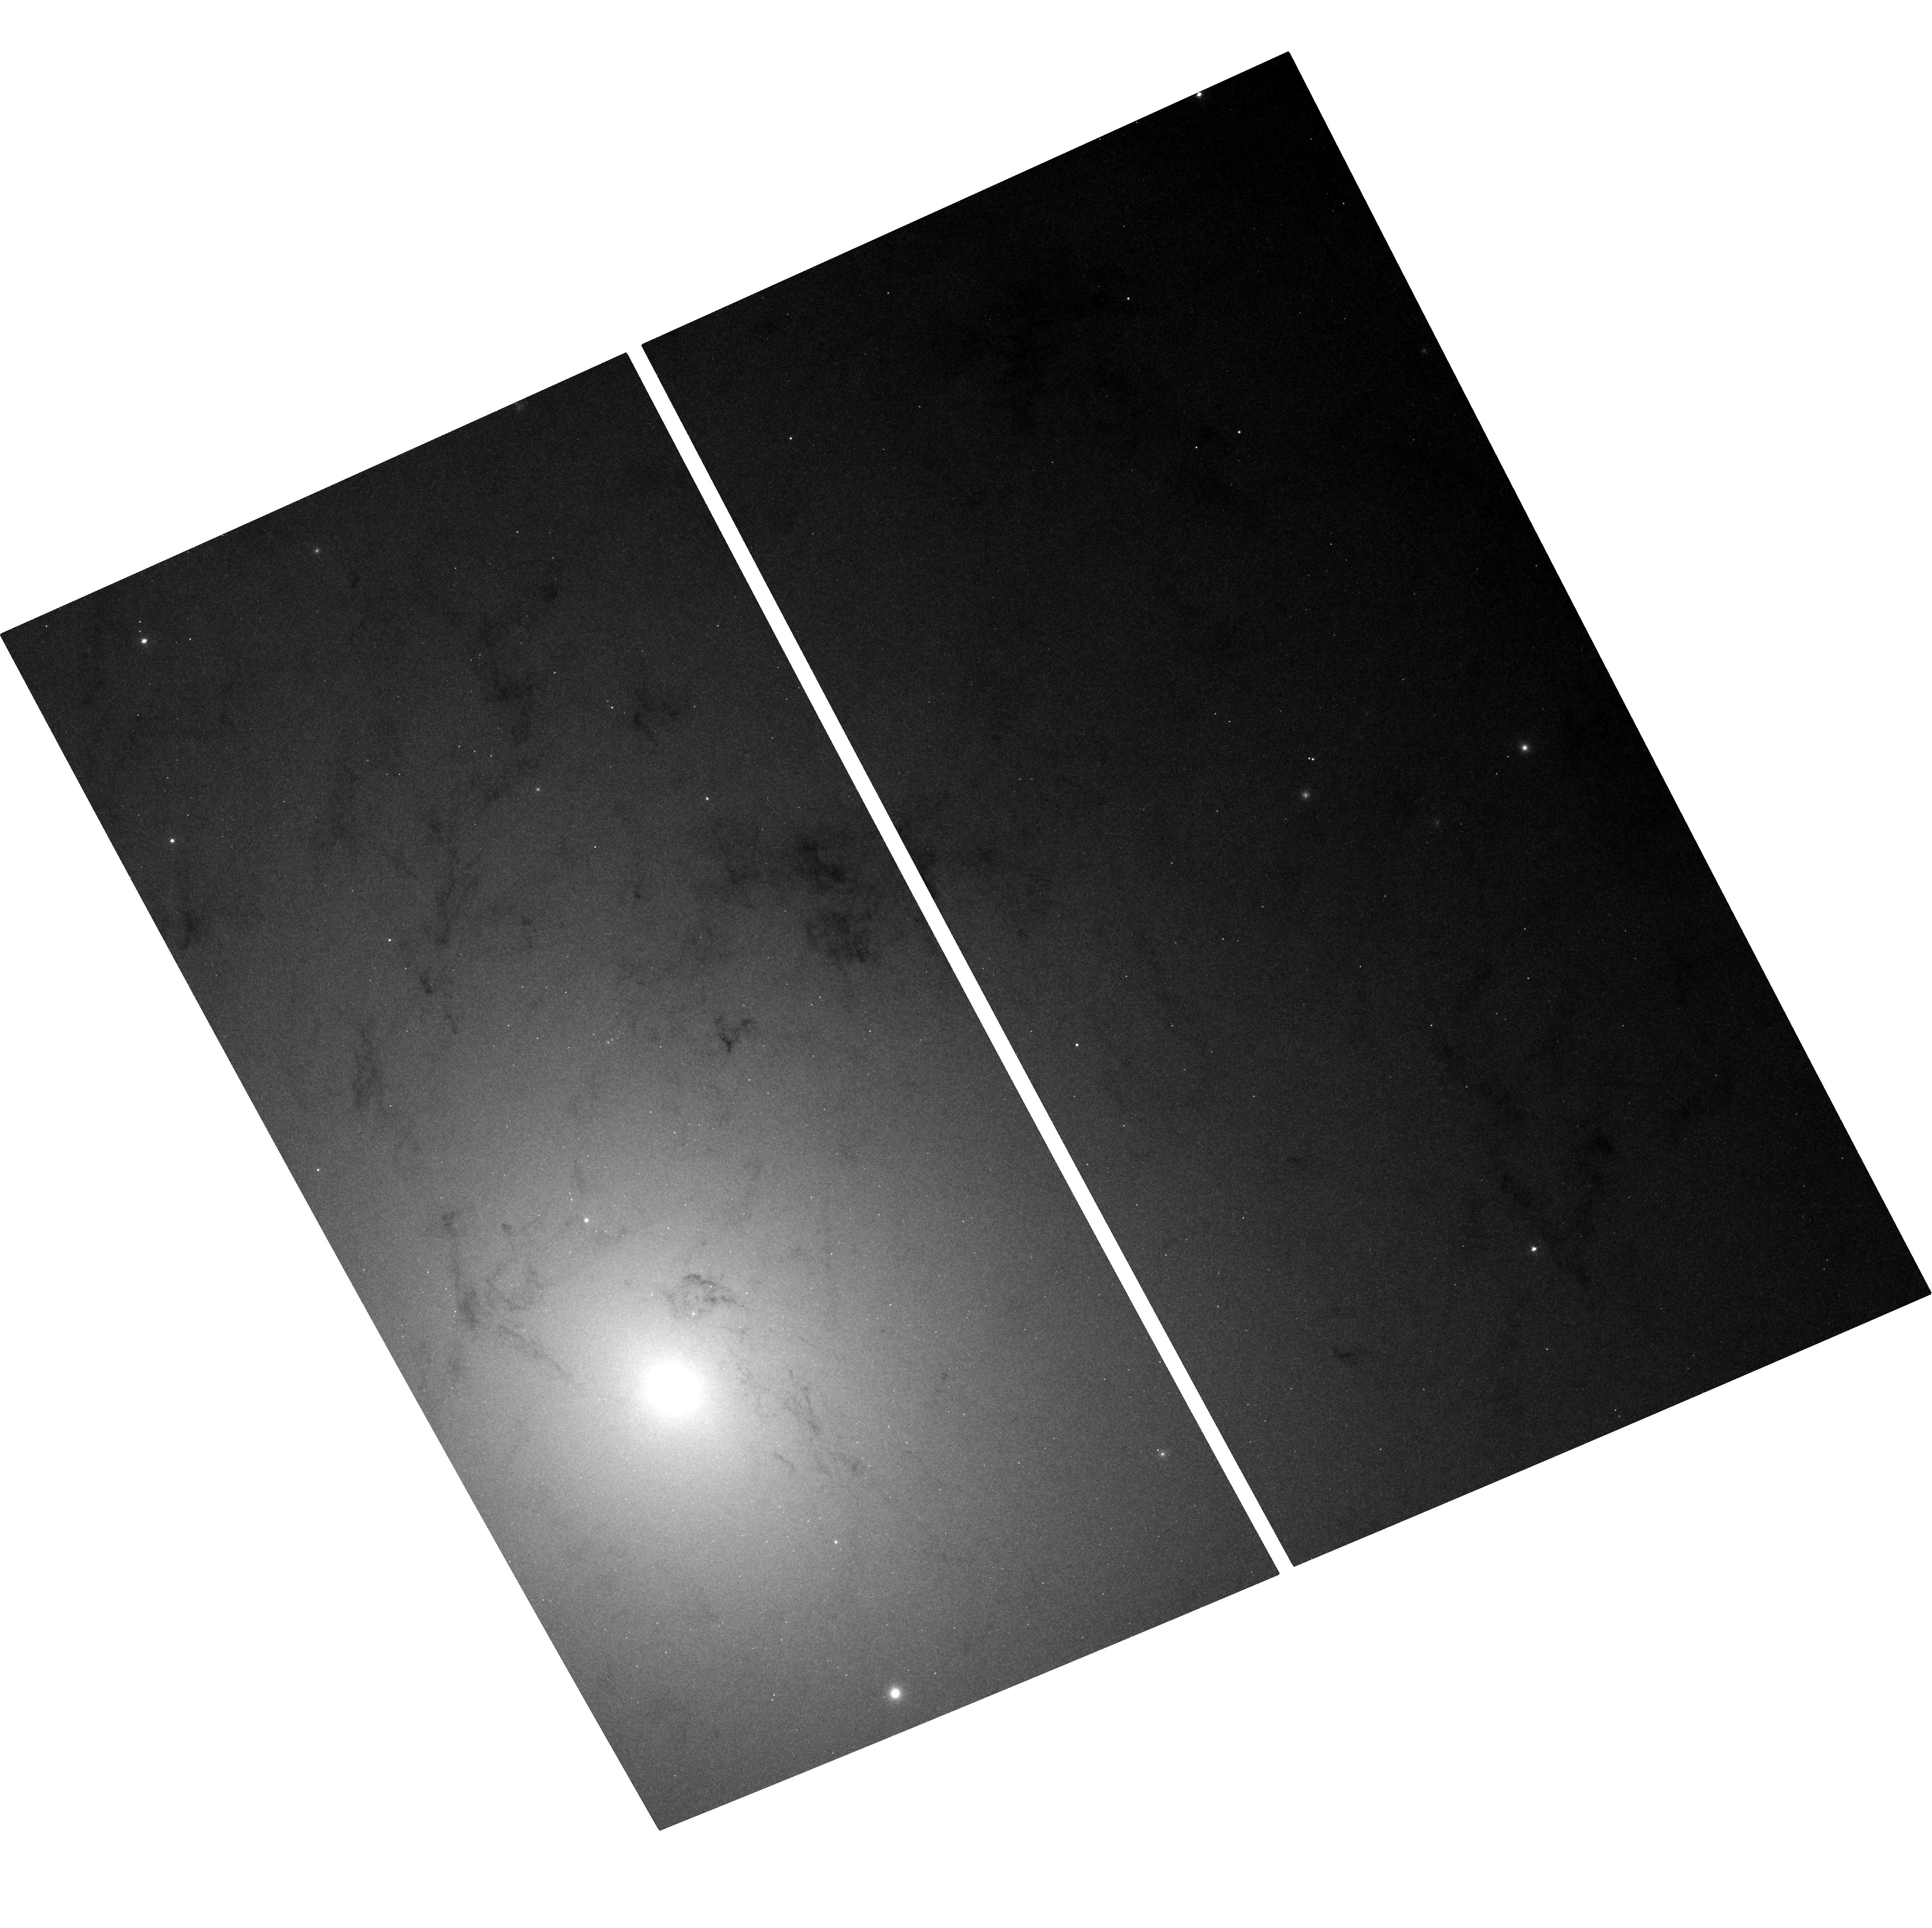
Target: M31-BH5-UPDATED. Instrument: ACS/WFC. Filter: F435W. Exposure: 37 min. Observation ID: hst_10006_09_acs_wfc_f435w_j8vp09

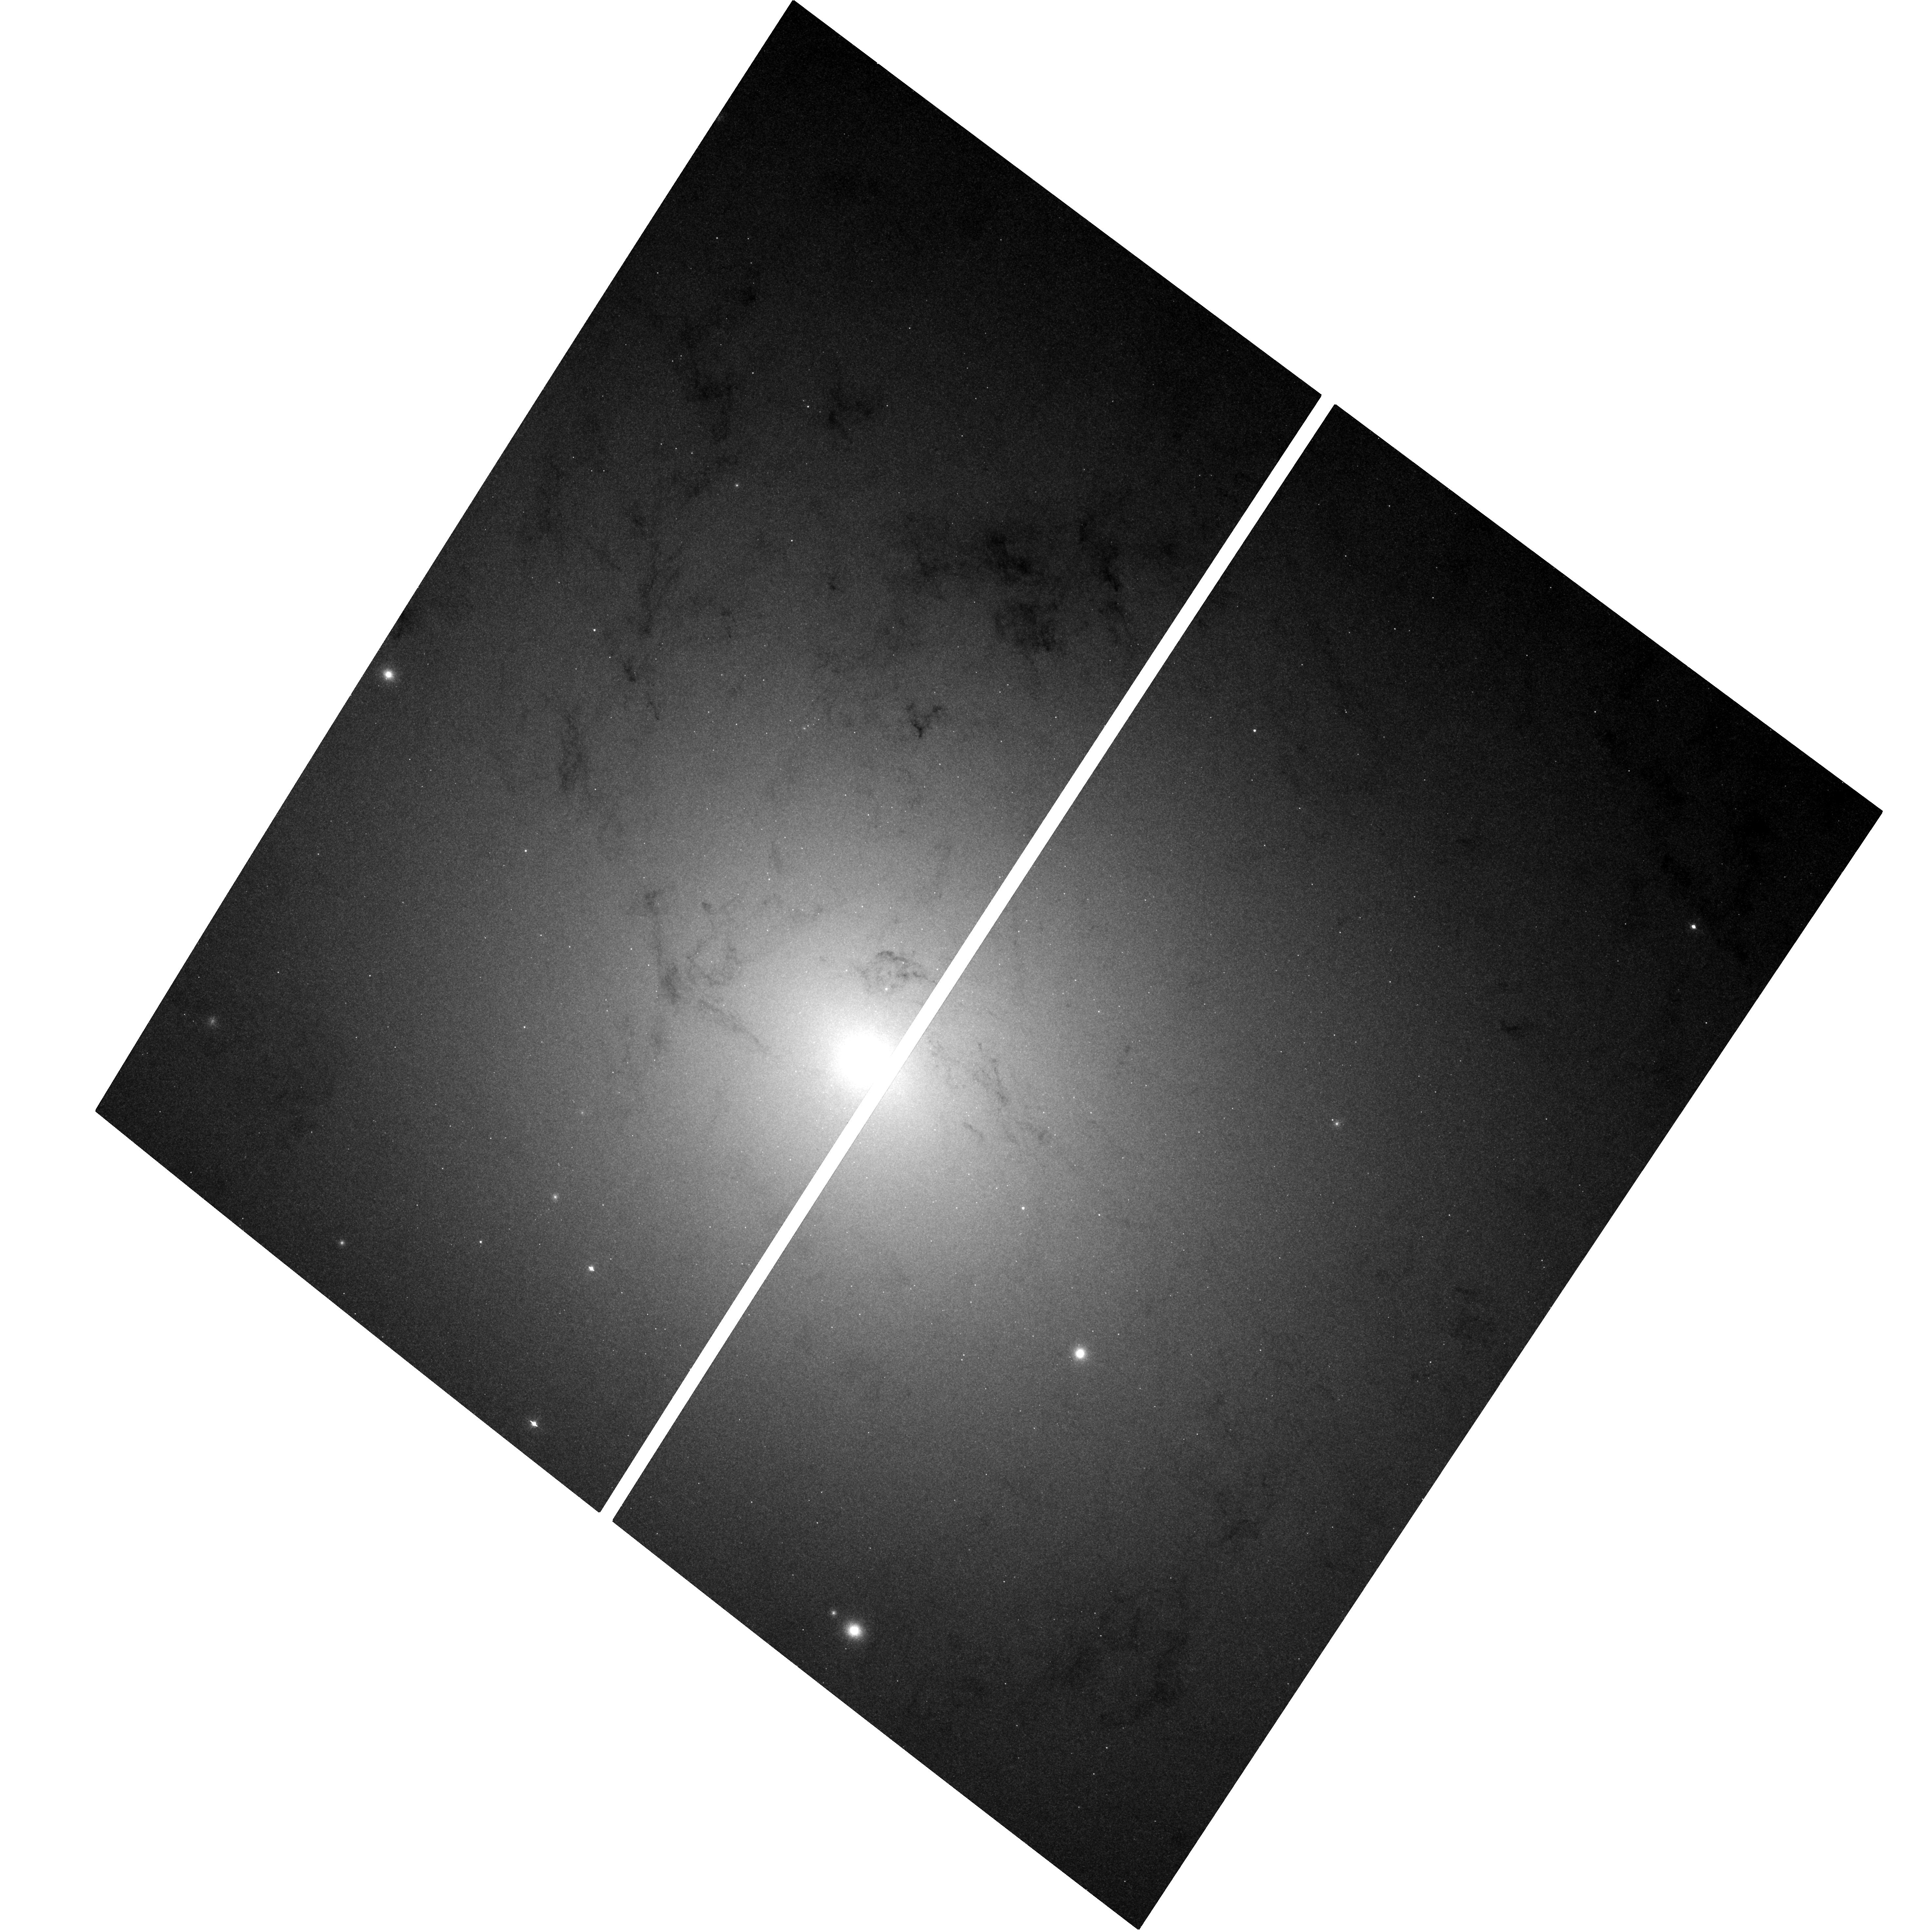
Target: M31-BH3. Instrument: ACS/WFC. Filter: F435W. Exposure: 37 min. Observation ID: hst_10006_03_acs_wfc_f435w_j8vp03

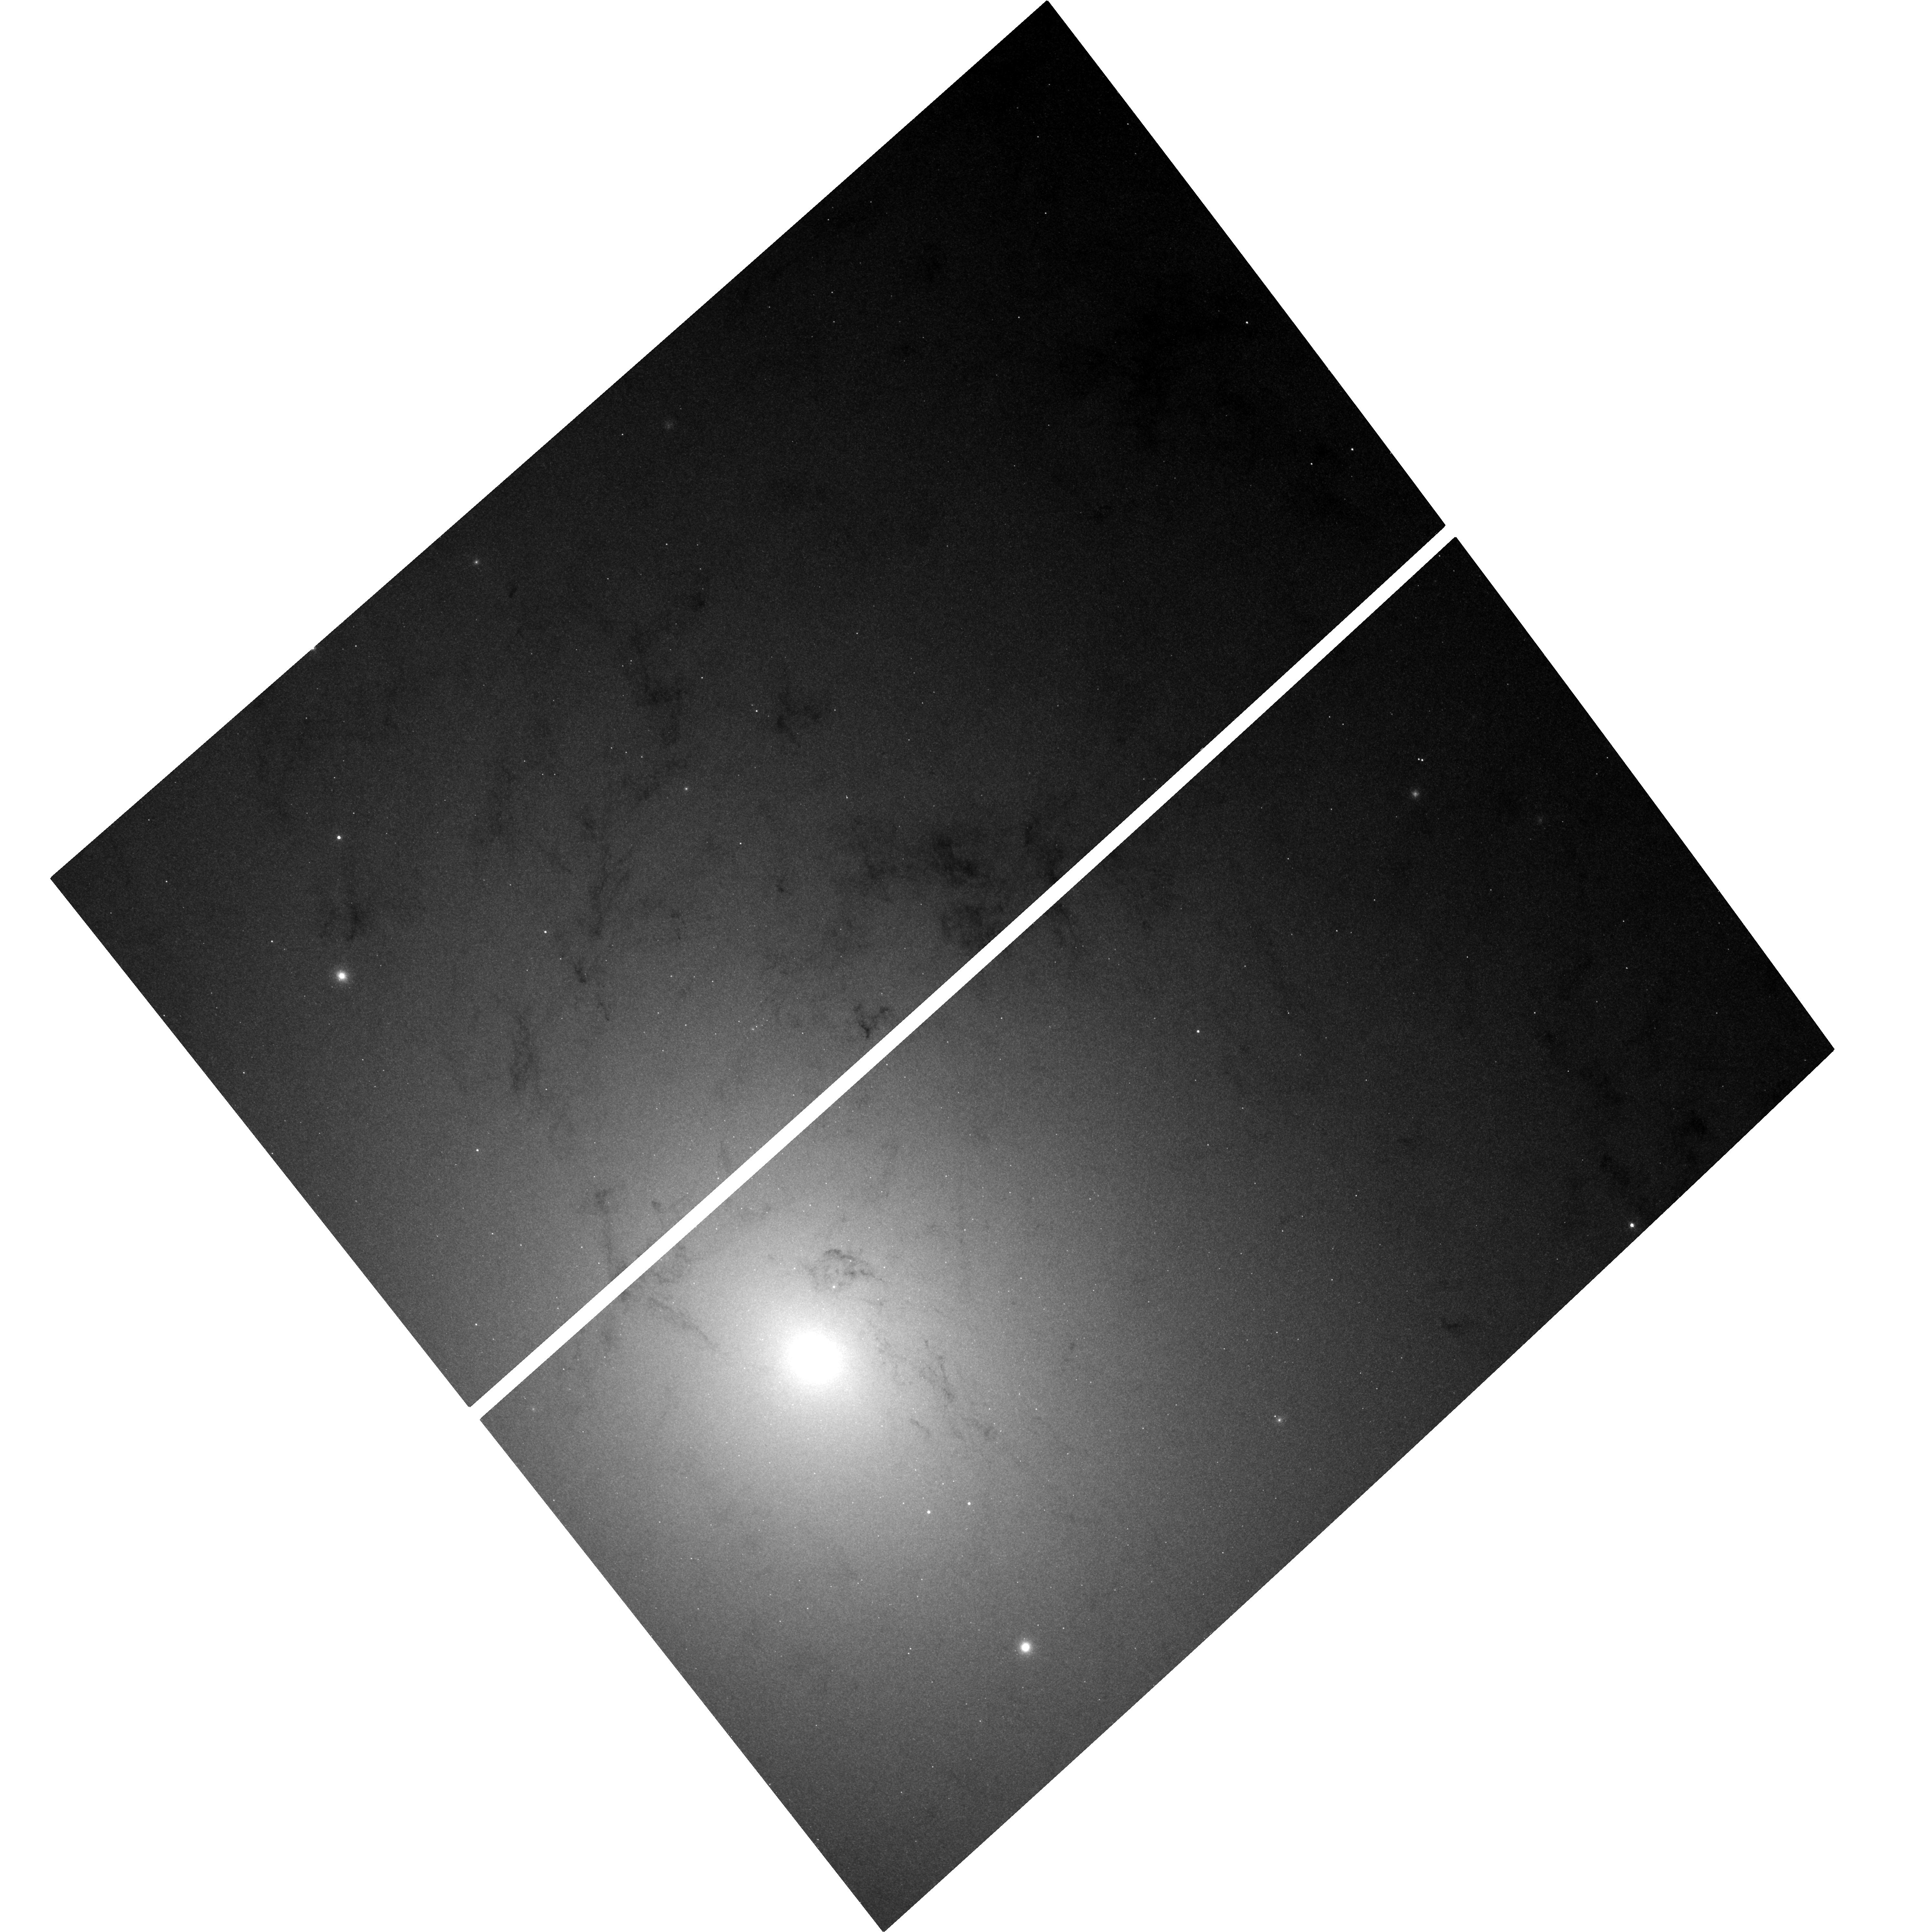
Target: M31-BH5. Instrument: ACS/WFC. Filter: F435W. Exposure: 37 min. Observation ID: hst_10006_05_acs_wfc_f435w_j8vp05

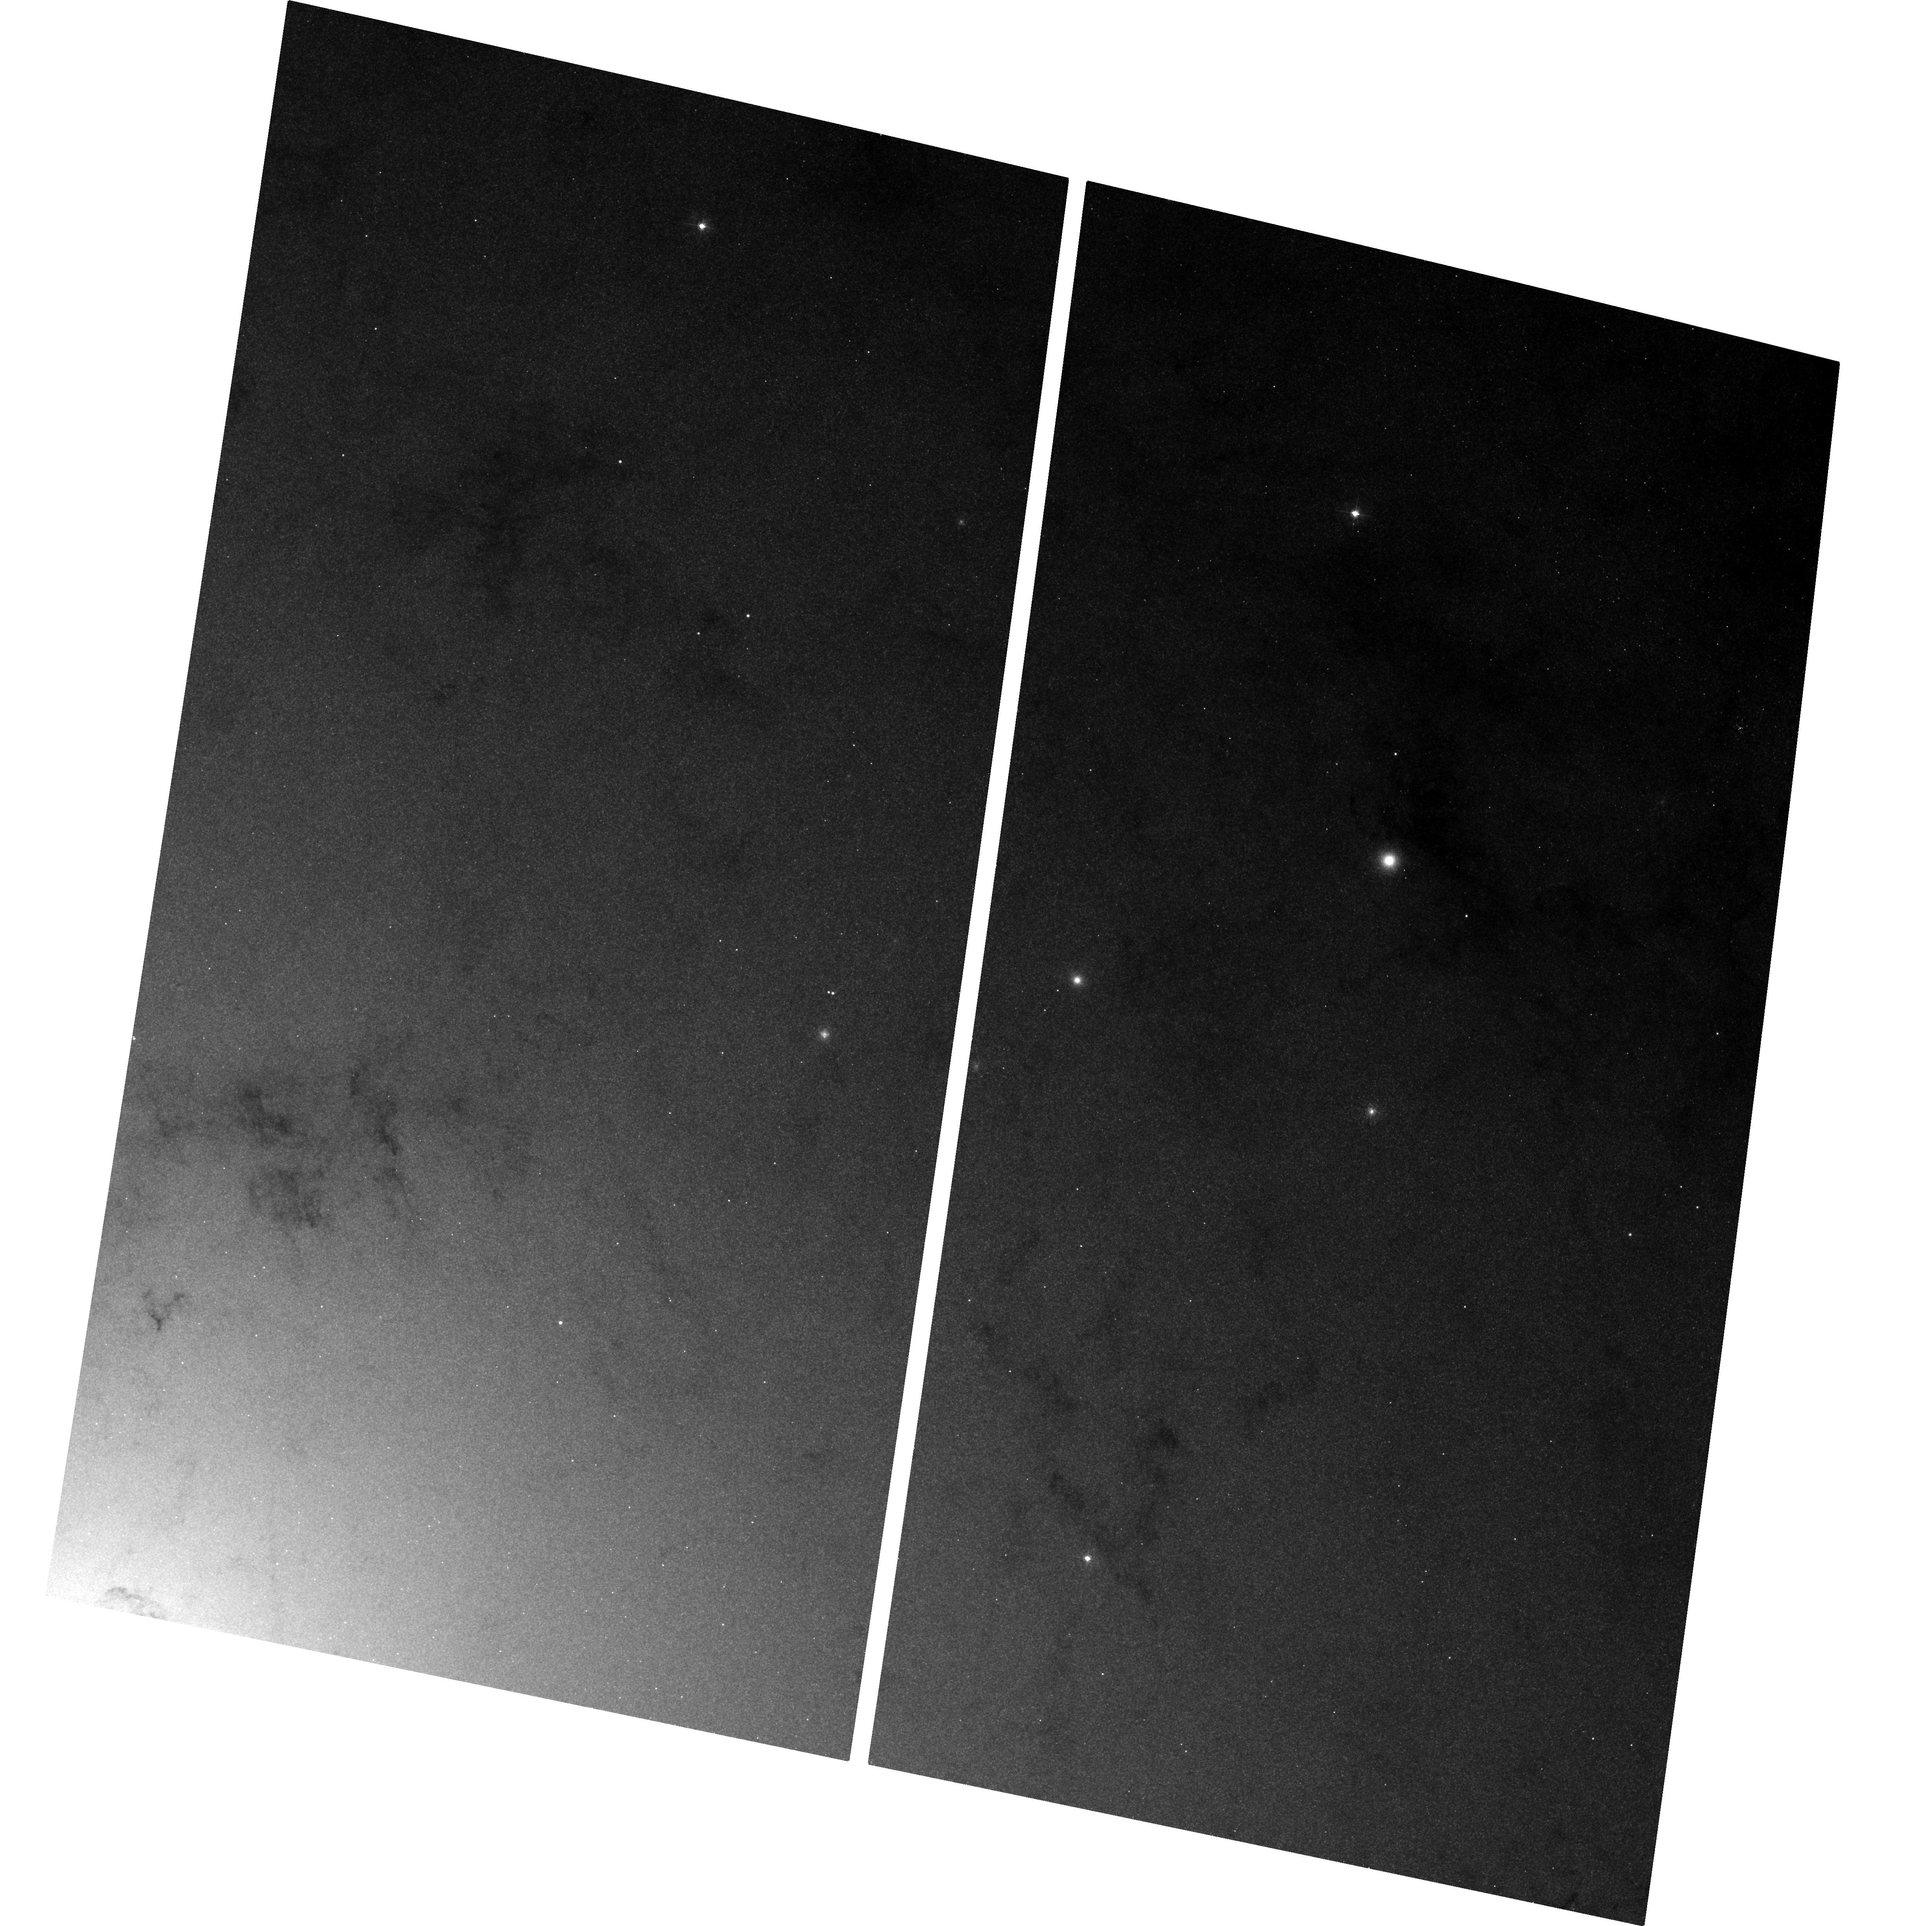
Target: M31-BH4. Instrument: ACS/WFC. Filter: F435W. Exposure: 37 min. Observation ID: hst_10006_04_acs_wfc_f435w_j8vp04

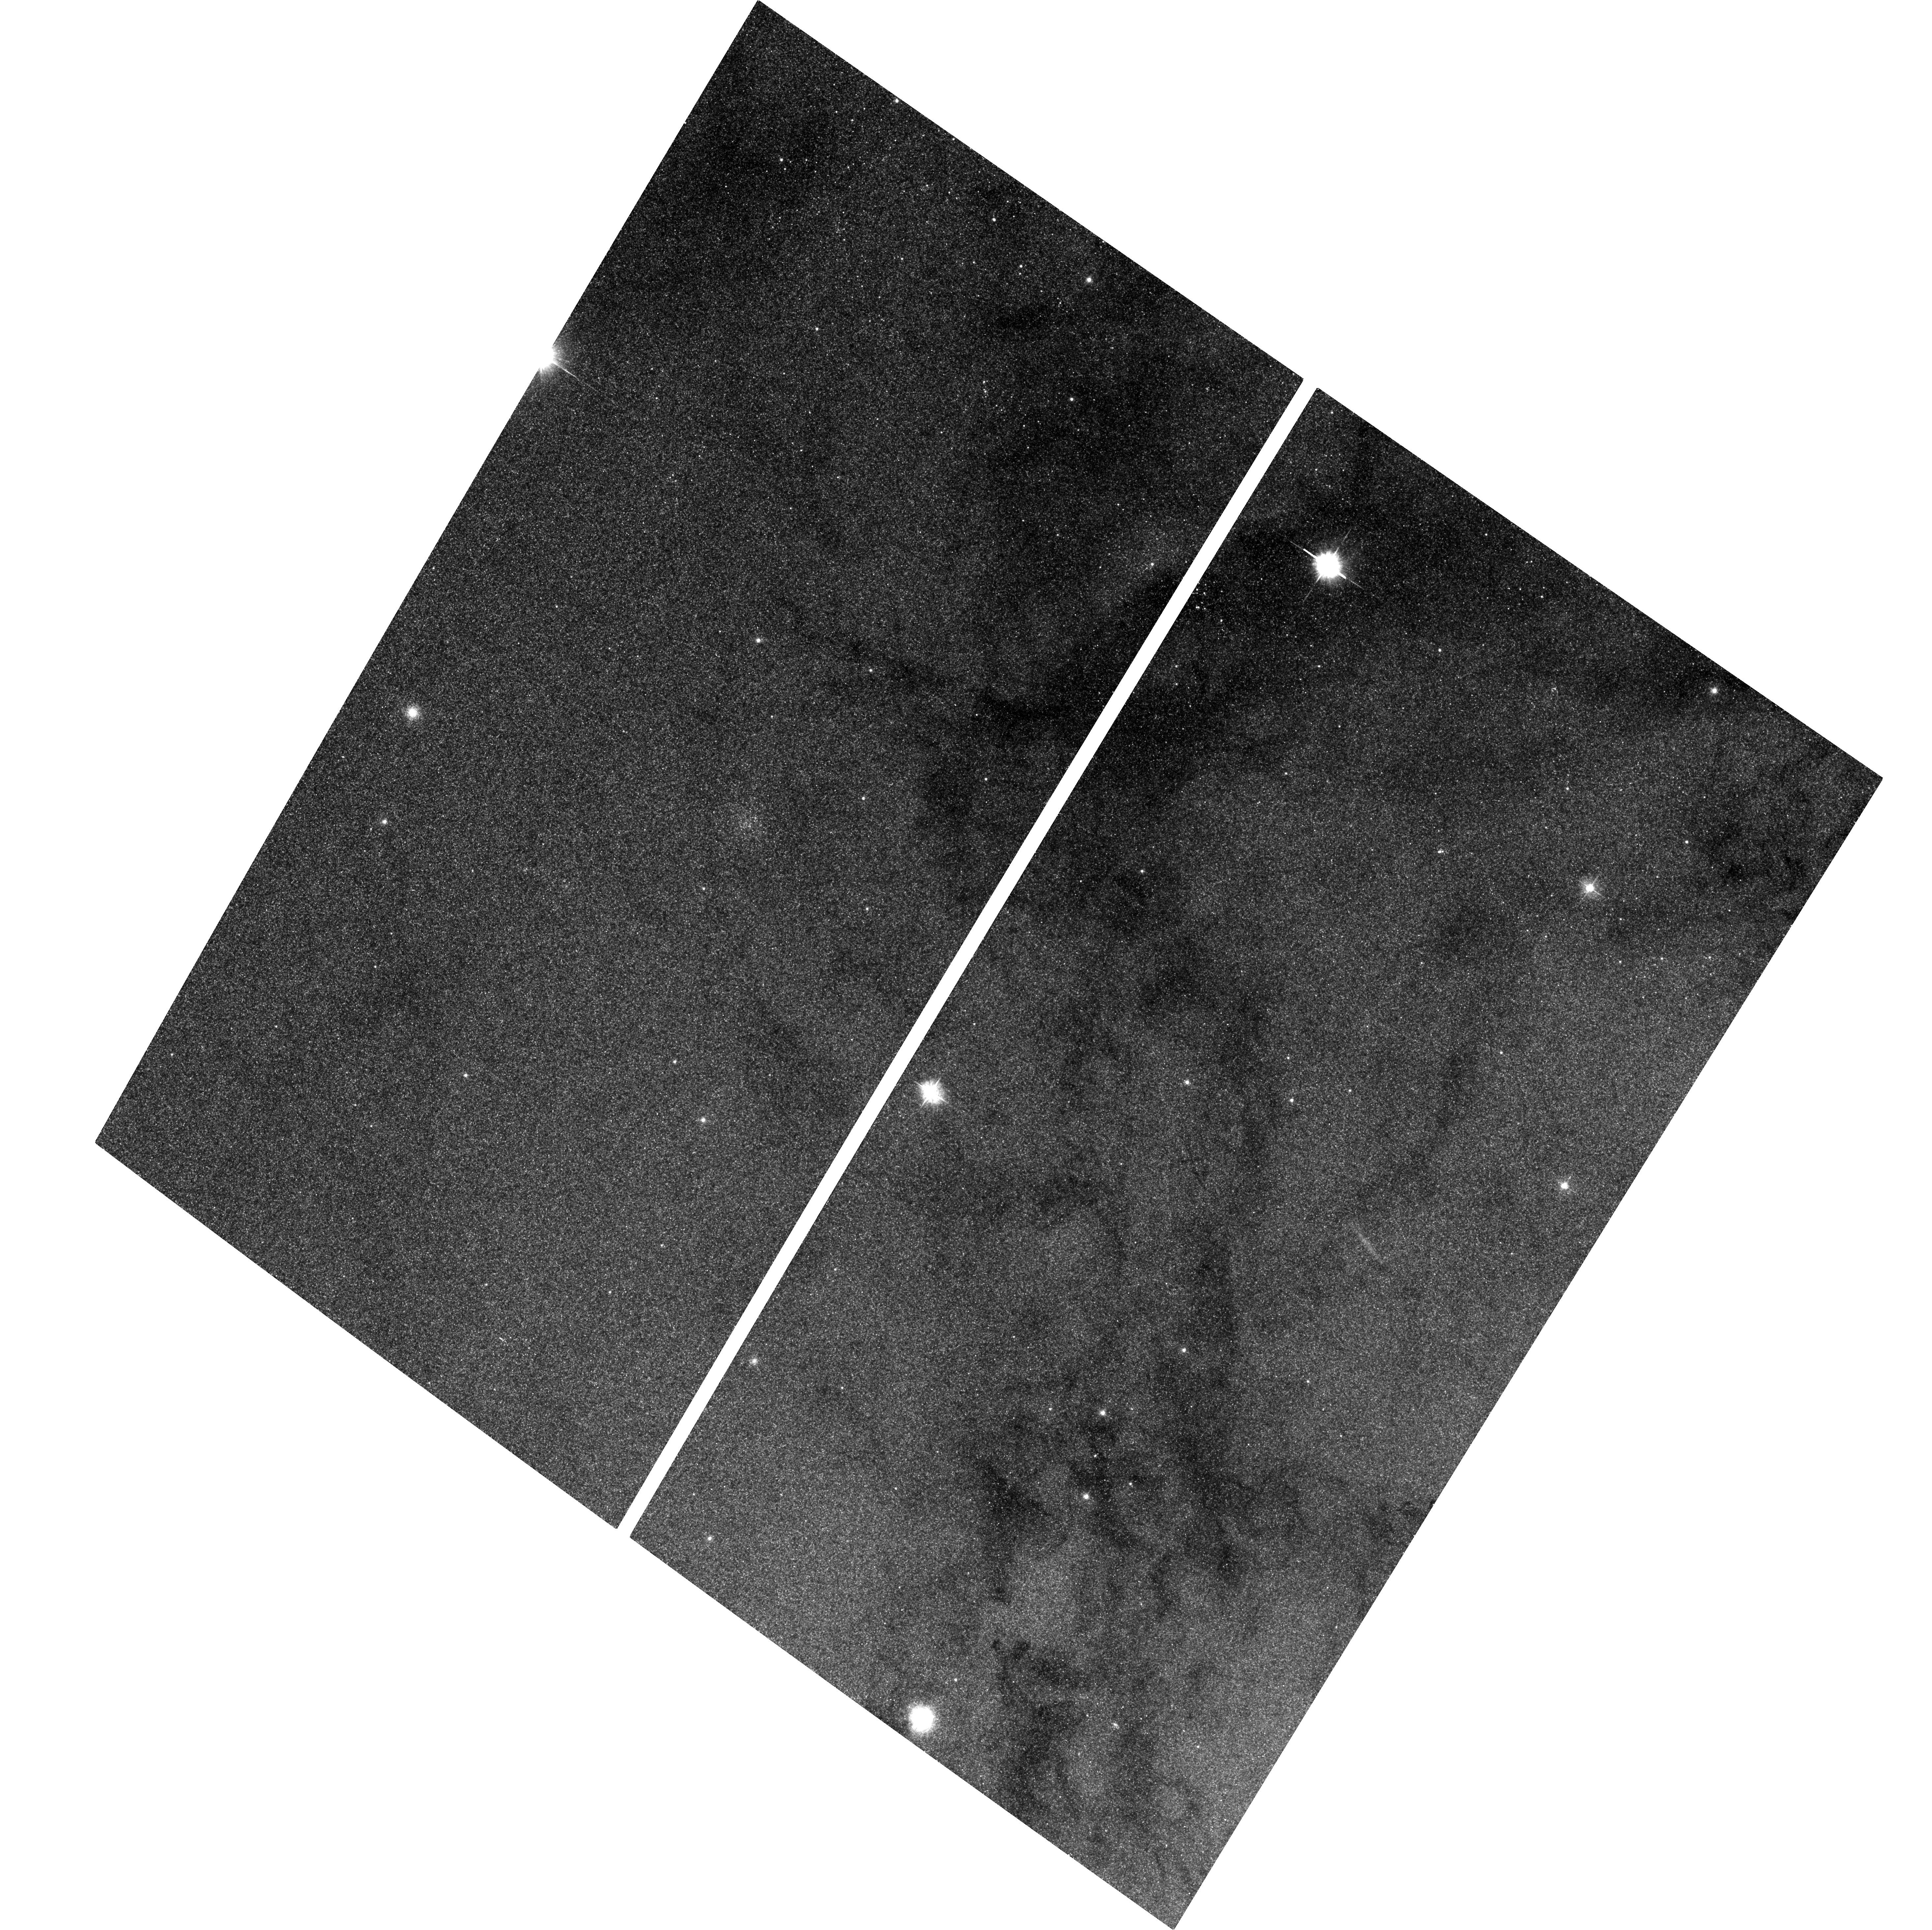
Target: M31-BH6. Instrument: ACS/WFC. Filter: F435W. Exposure: 37 min. Observation ID: hst_10006_10_acs_wfc_f435w_j8vp10

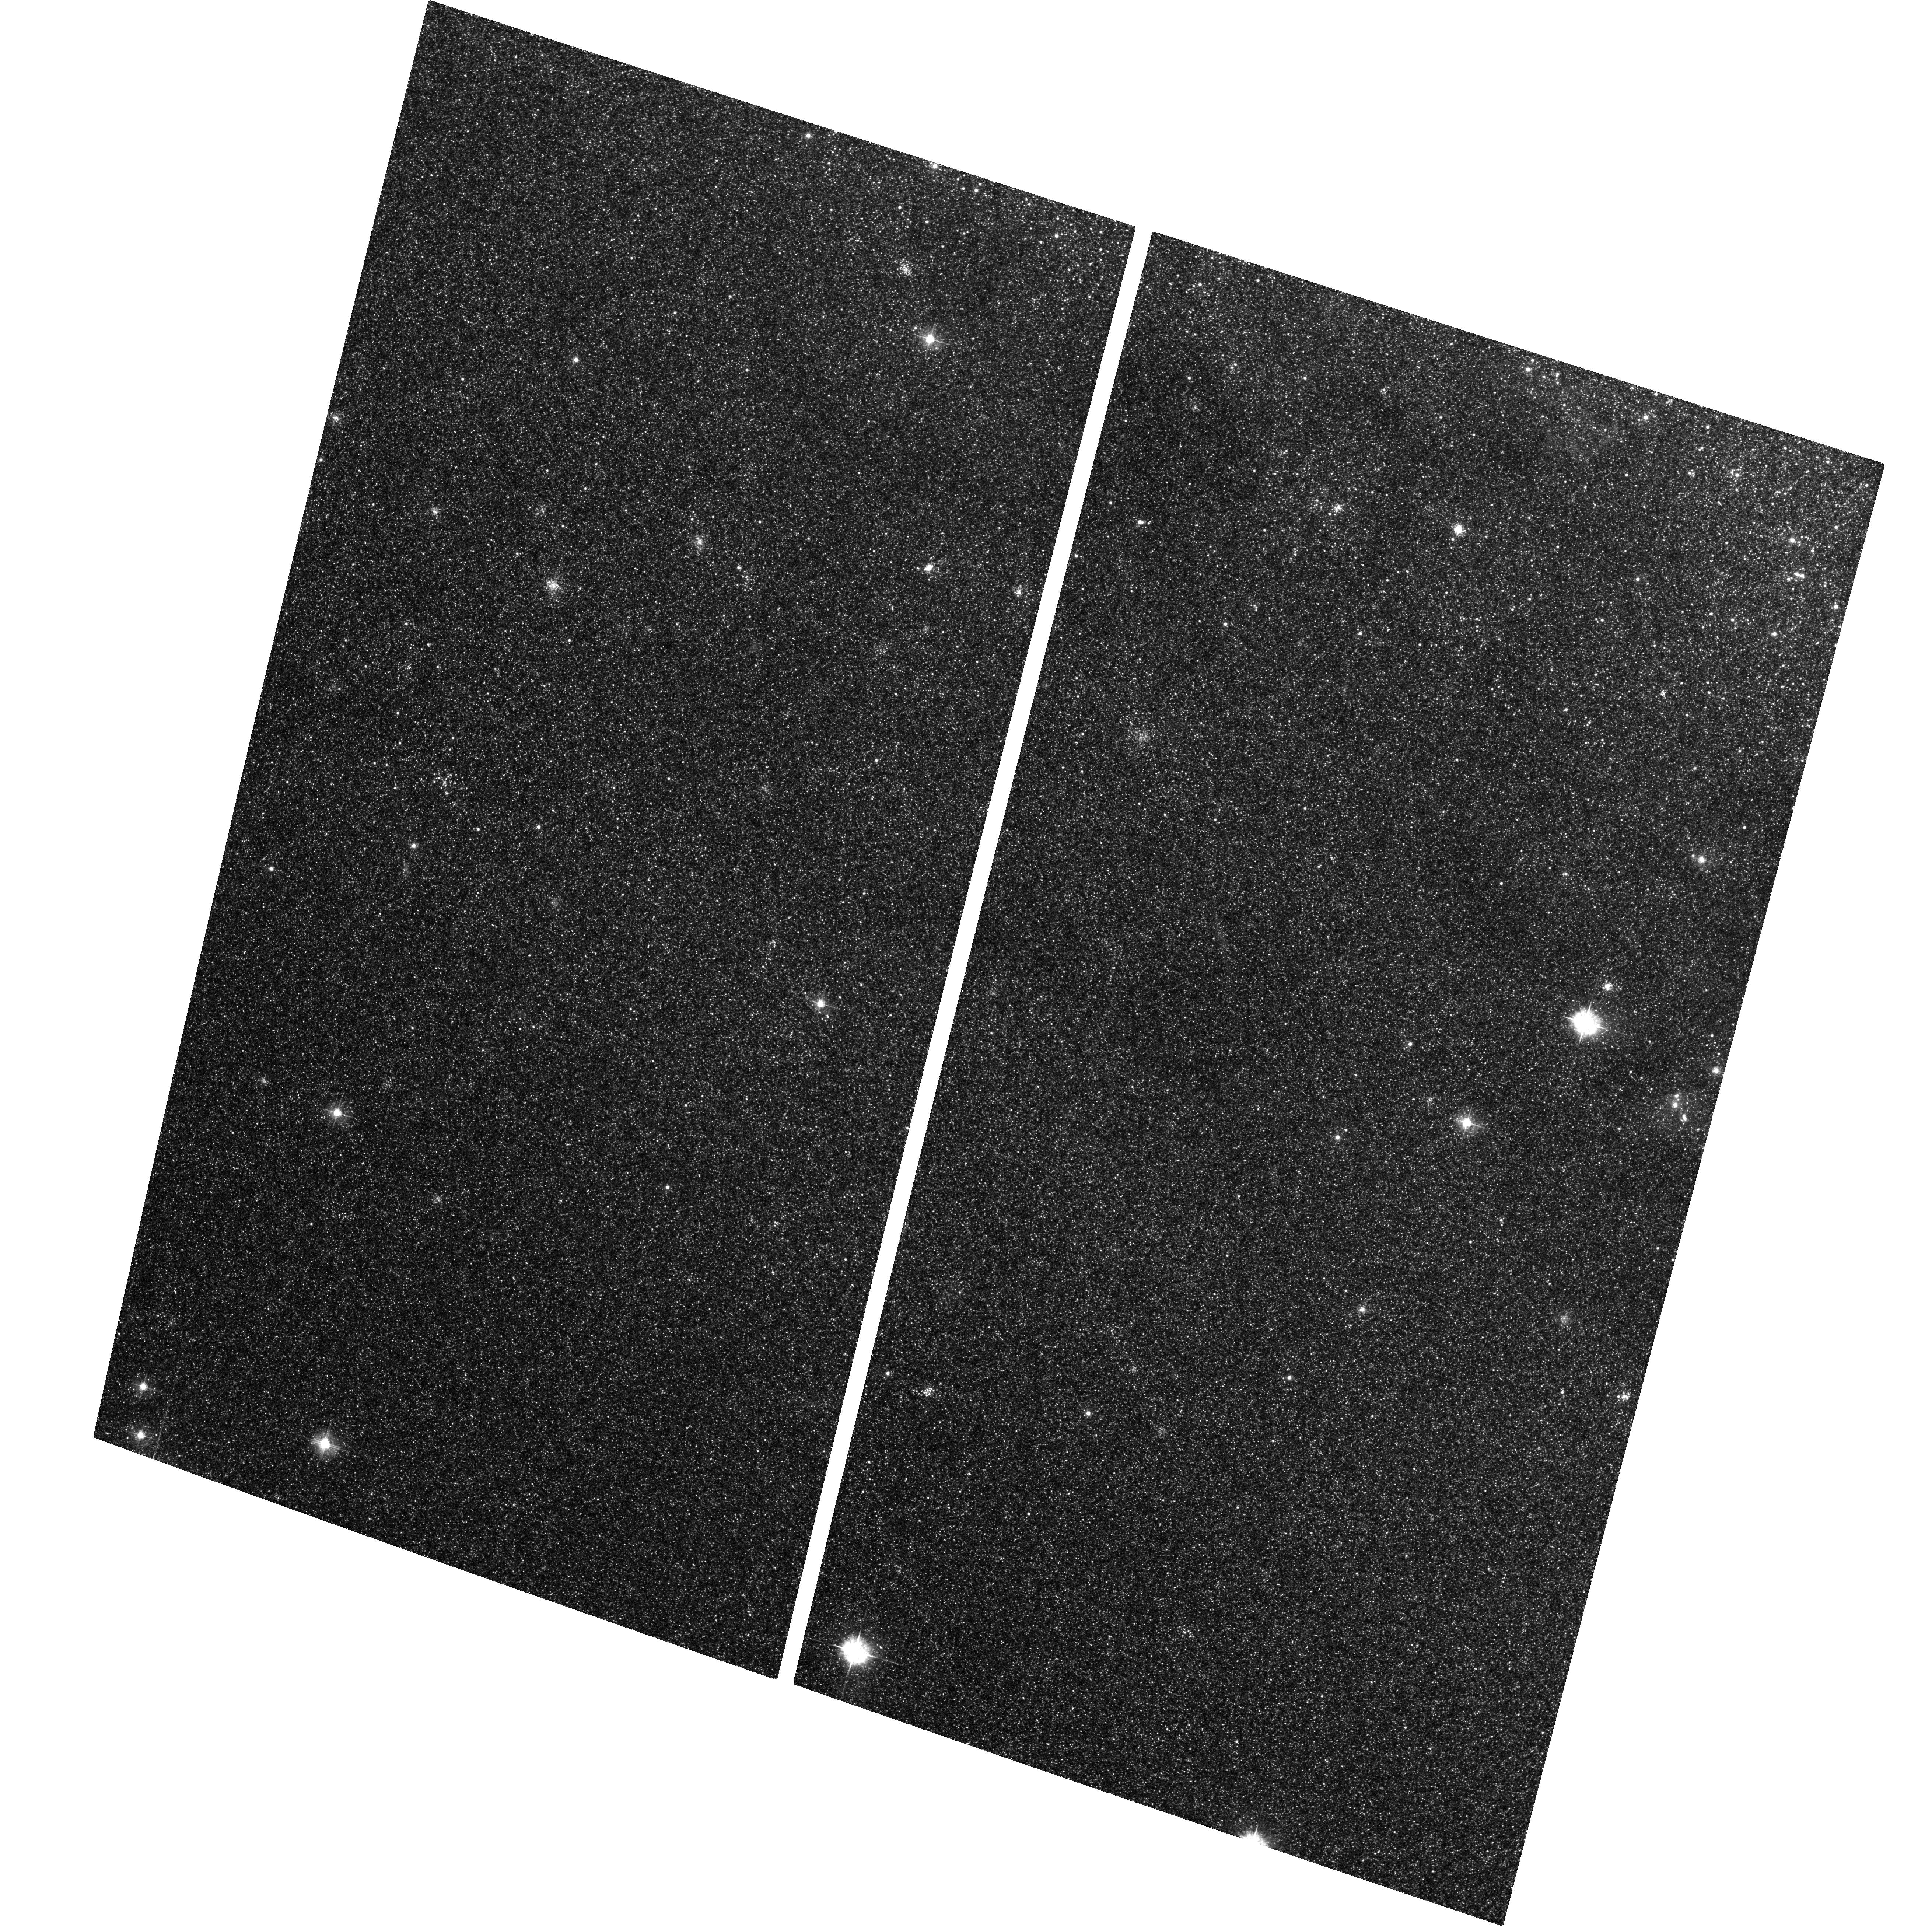
Target: M31-BH1. Instrument: ACS/WFC. Filter: F435W. Exposure: 37 min. Observation ID: hst_10006_01_acs_wfc_f435w_j8vp01

Black Hole X-ray Novae in M31 (PI: Garcia, Michael R.)

During A01-3 we found 22 Black Hole X-ray Novae (BHXN) in M31 using Chandra, and with HST (WFPC2) found two optical counterparts. Our results suggest either a surprisingly high ratio of BH to NS binaries, or a surprisingly high duty cycle for BHXN. We propose to continue this program, with the goals of understanding the relative number of BH vs. NS X-ray binaries in the M31 bulge, and determining the orbital period distribution and duty cycles of these BHXN. Continued observations can determine the duty cycle. The new ACS will allow us to go 2 mags deeper than the WFPC2, and could triple the number of optical counterparts and therefore orbital period estimates. M31 is the only galaxy near enough to allow this extragalactic survey for BHXN.